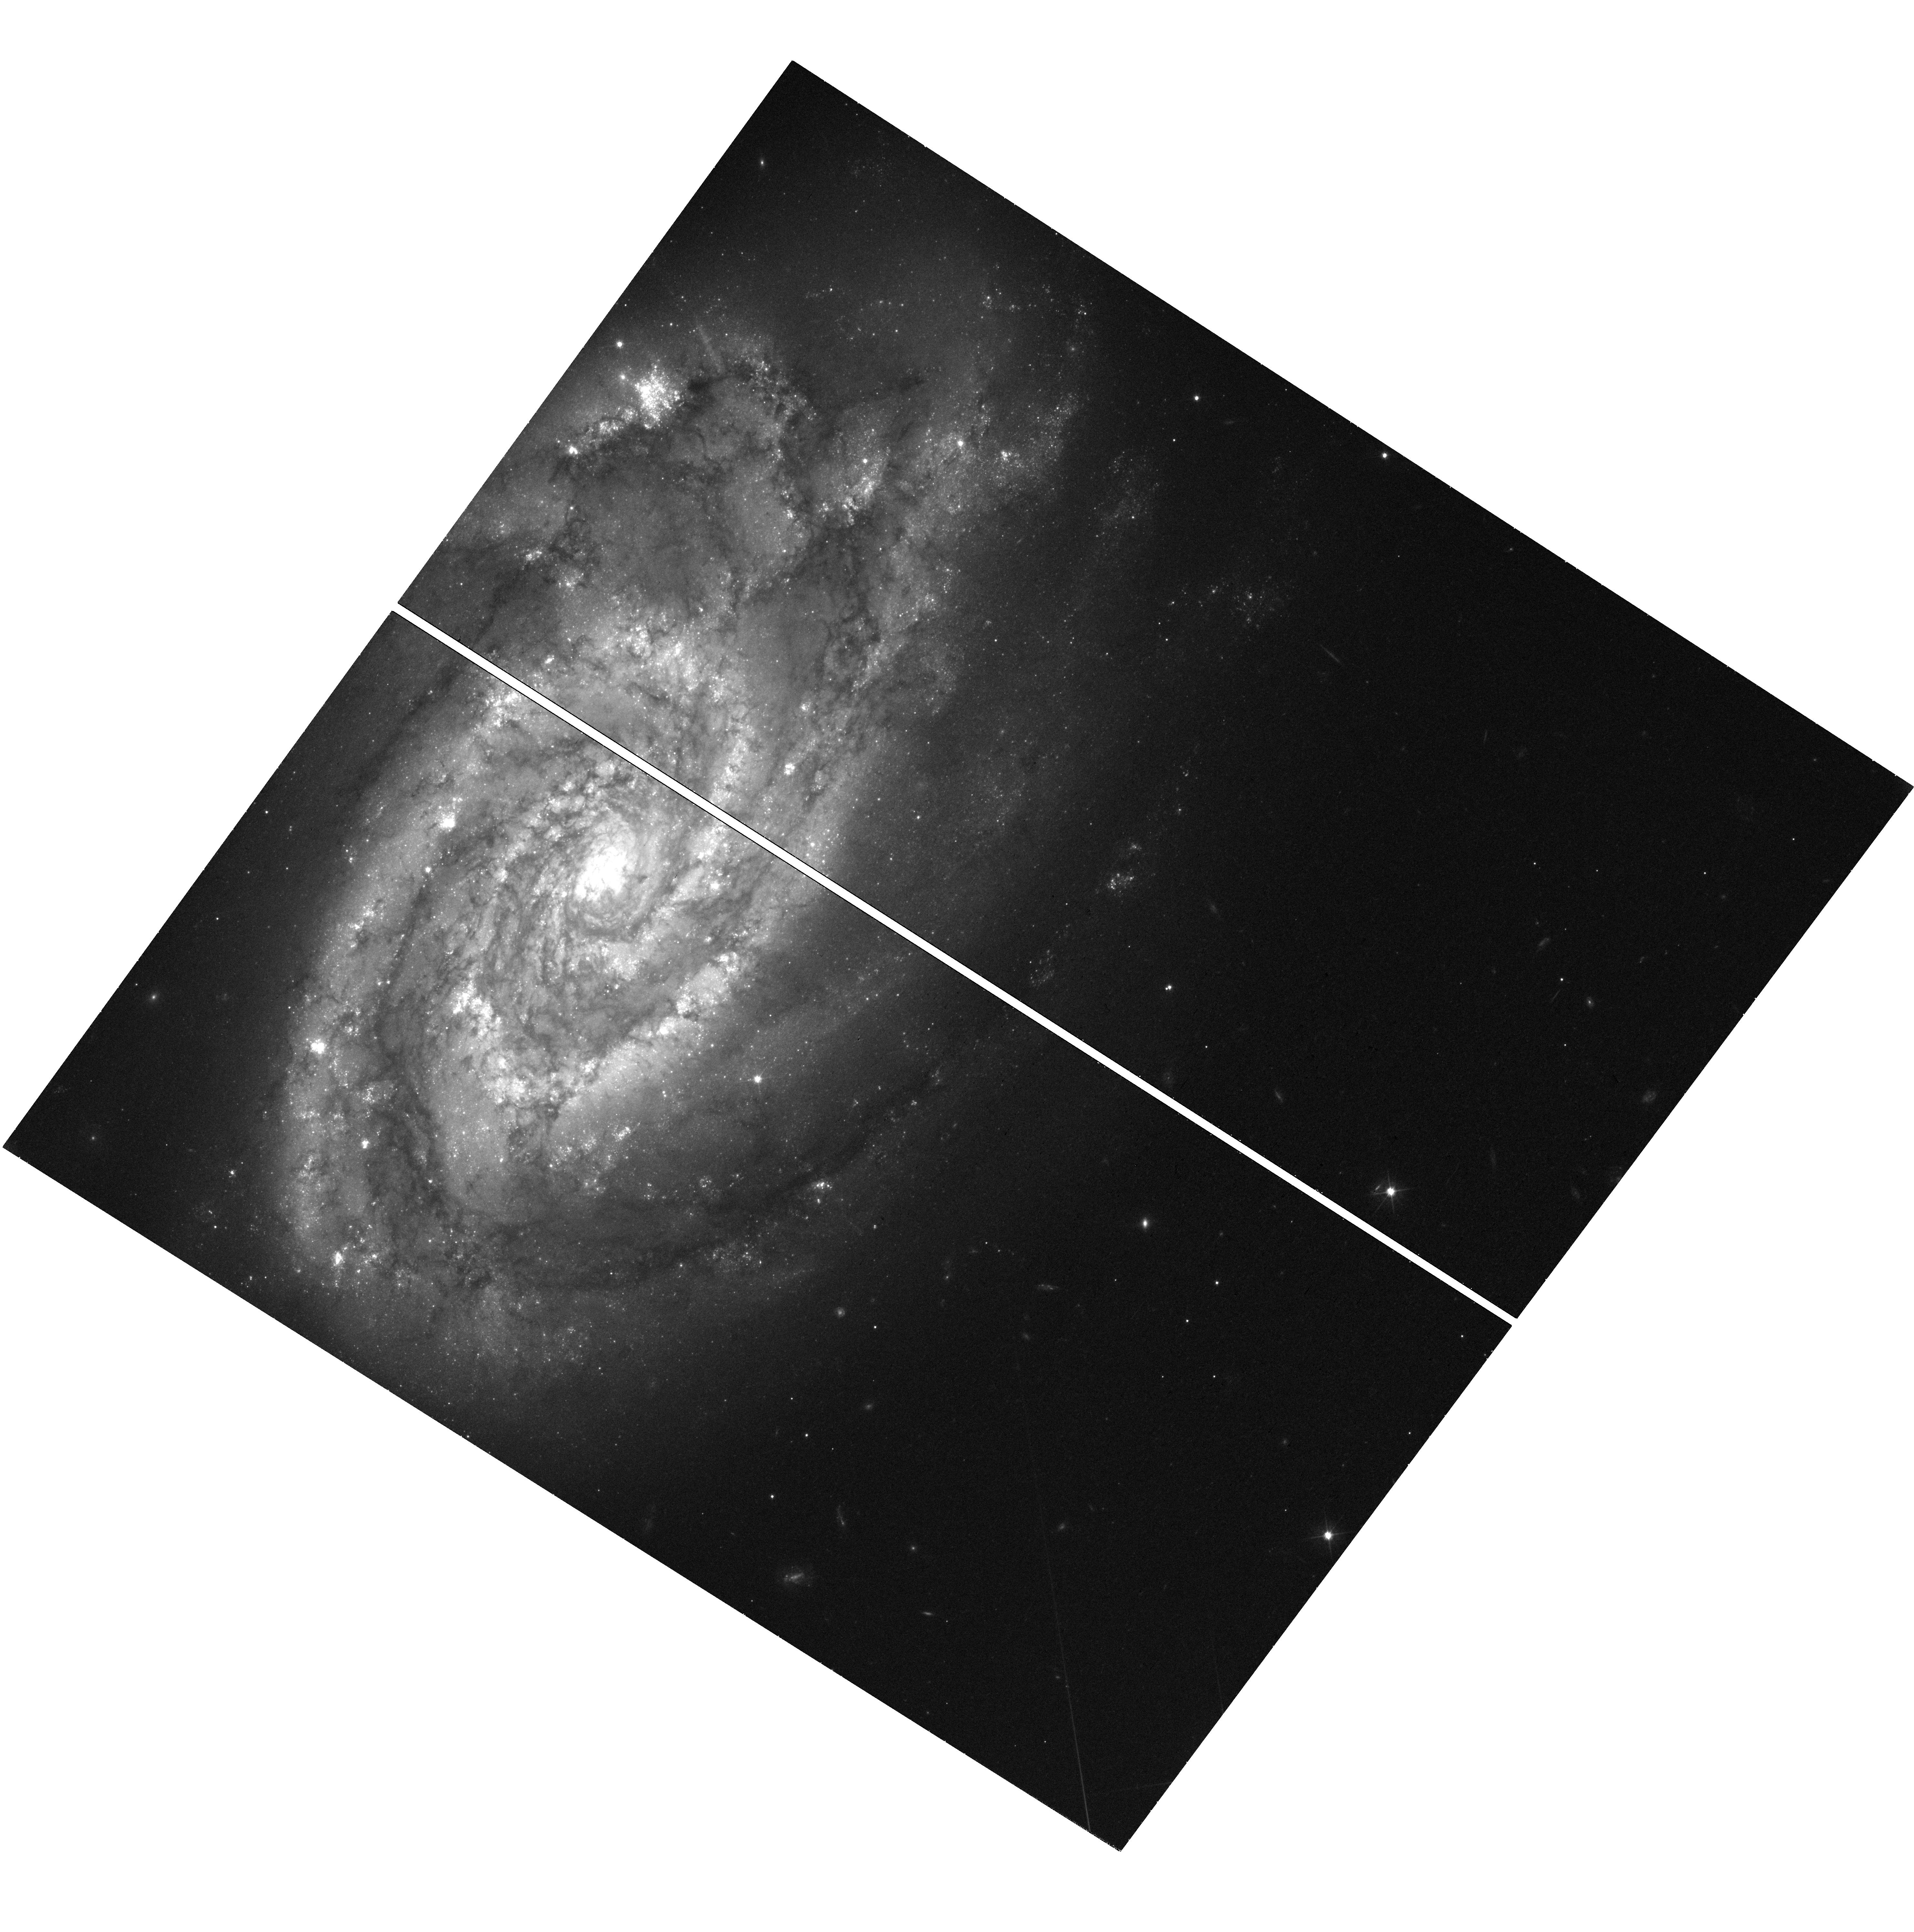
Target: SN-2017ERP. Instrument: WFC3/UVIS. Filter: F555W. Exposure: 38 min. Observation ID: hst_16903_01_wfc3_uvis_f555w_iesq01

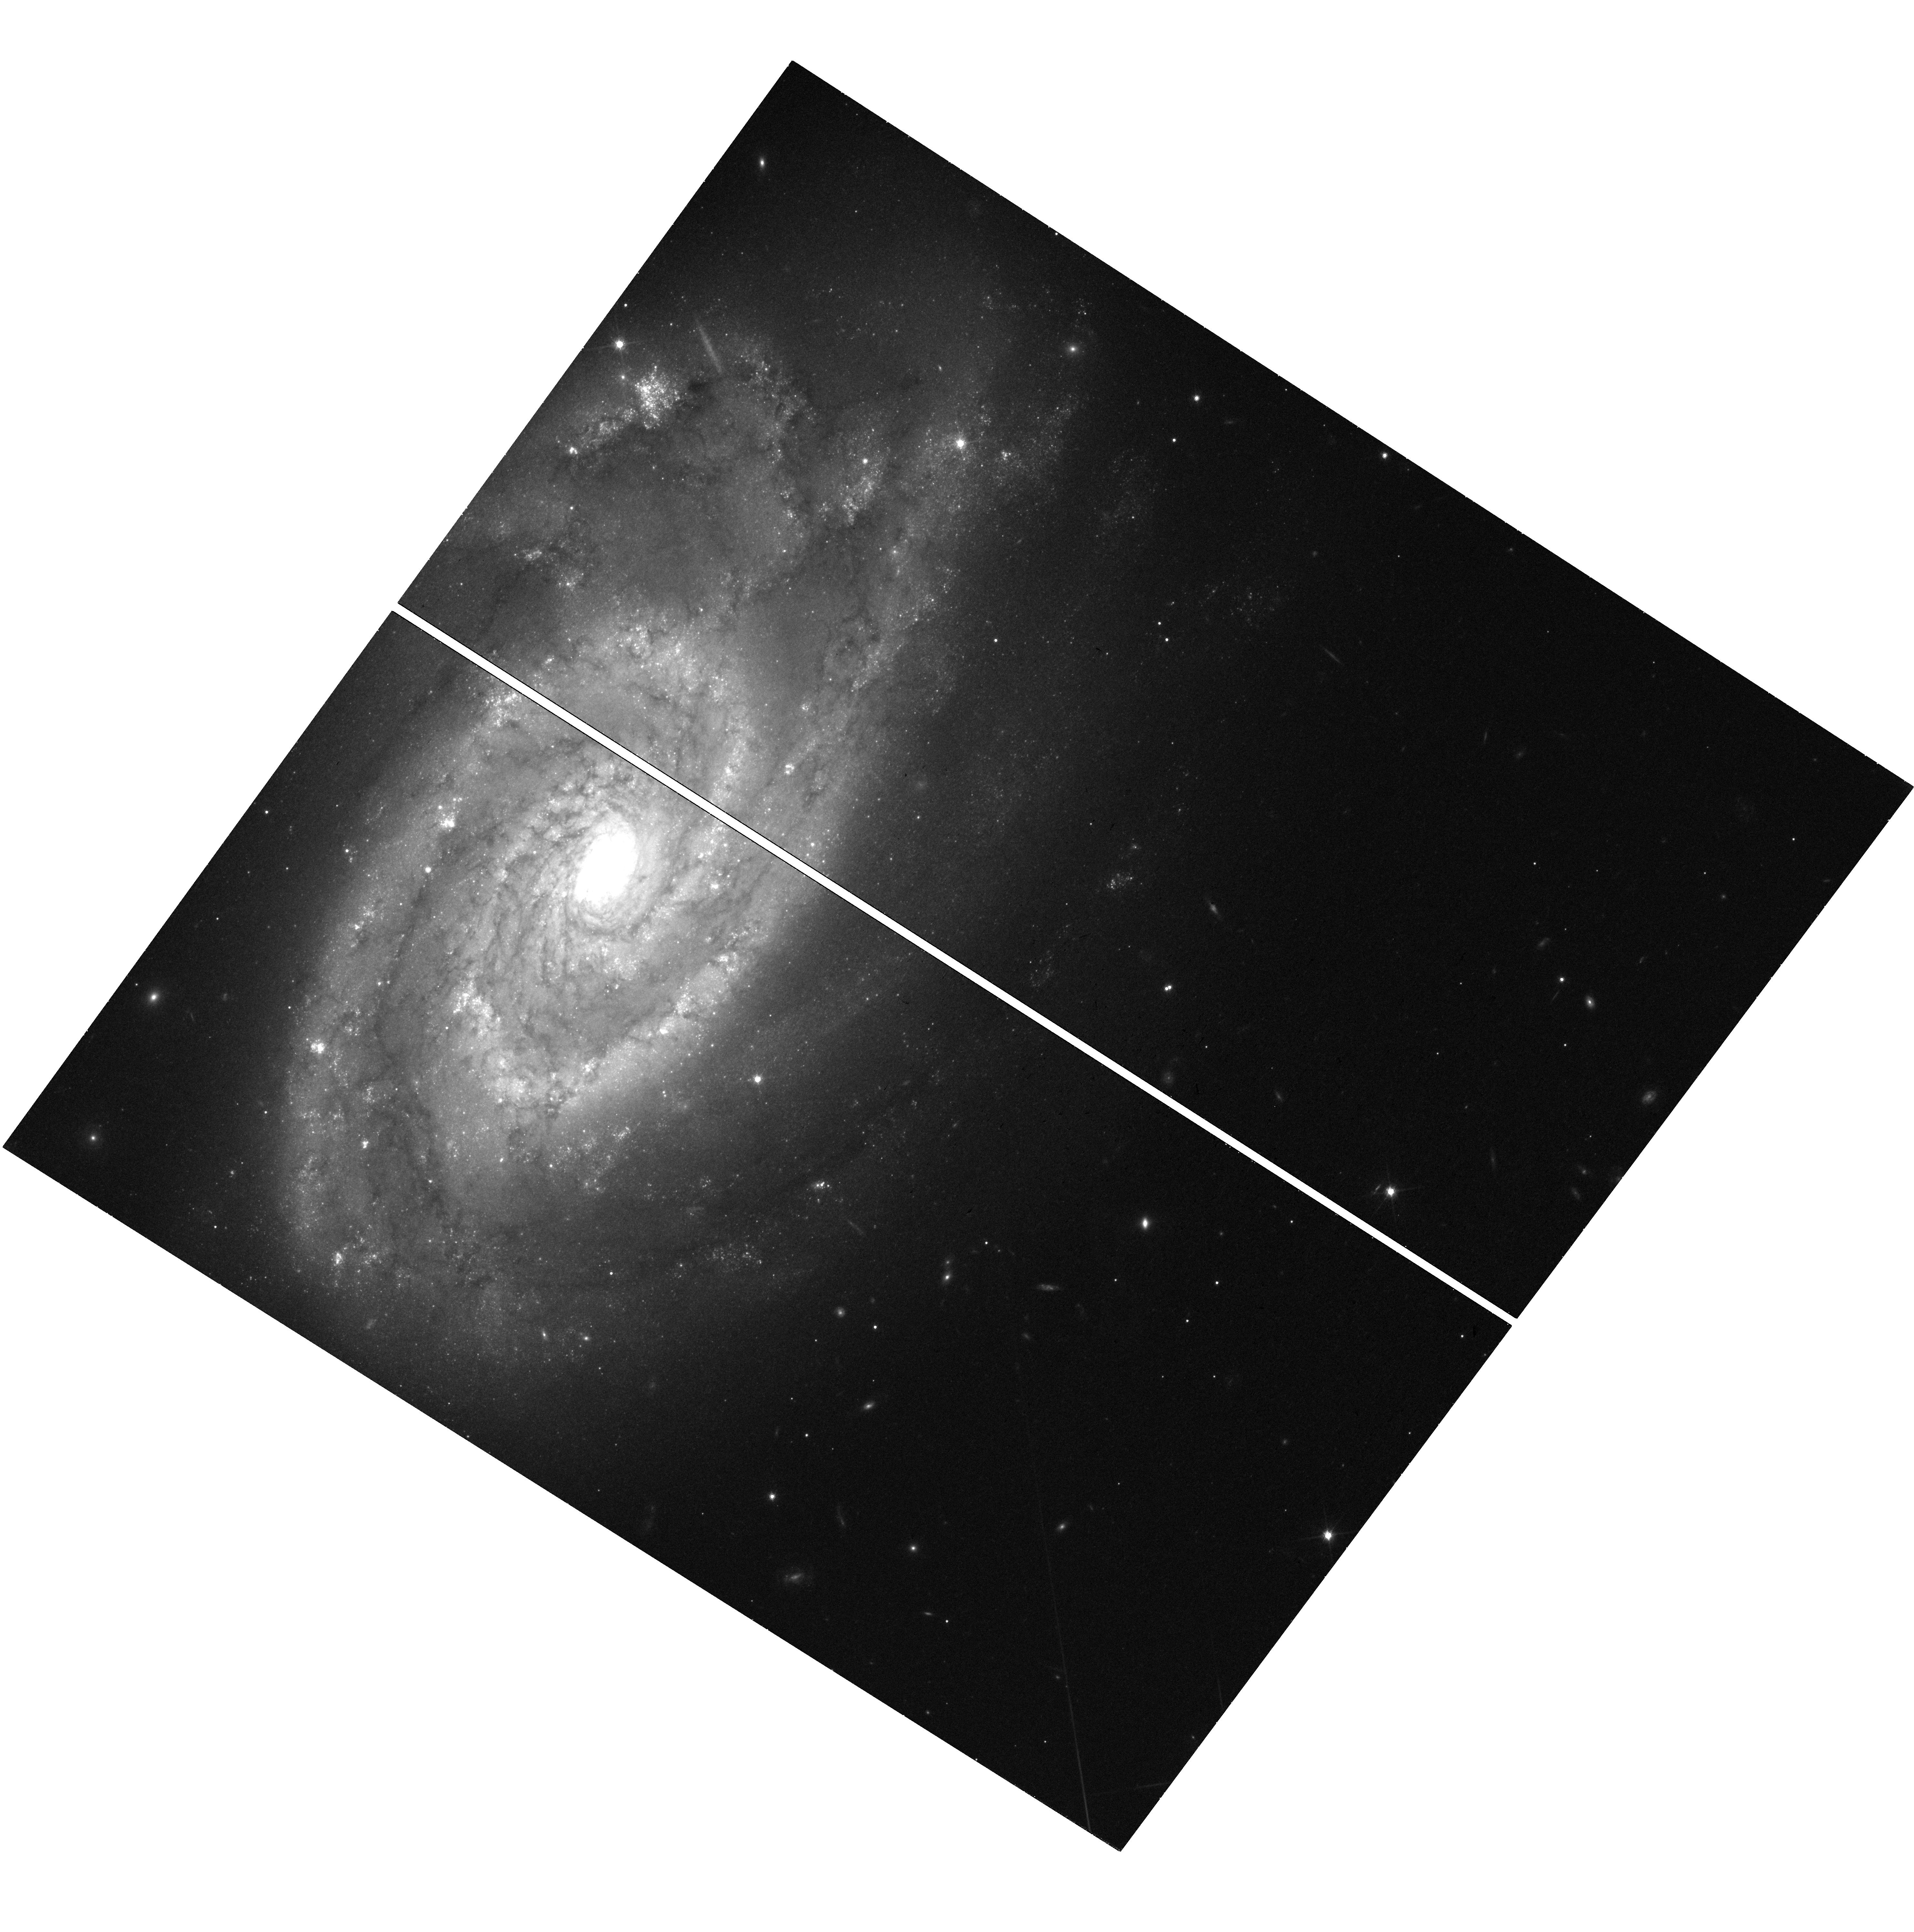
Target: SN-2017ERP. Instrument: WFC3/UVIS. Filter: F814W. Exposure: 38 min. Observation ID: hst_16903_01_wfc3_uvis_f814w_iesq01

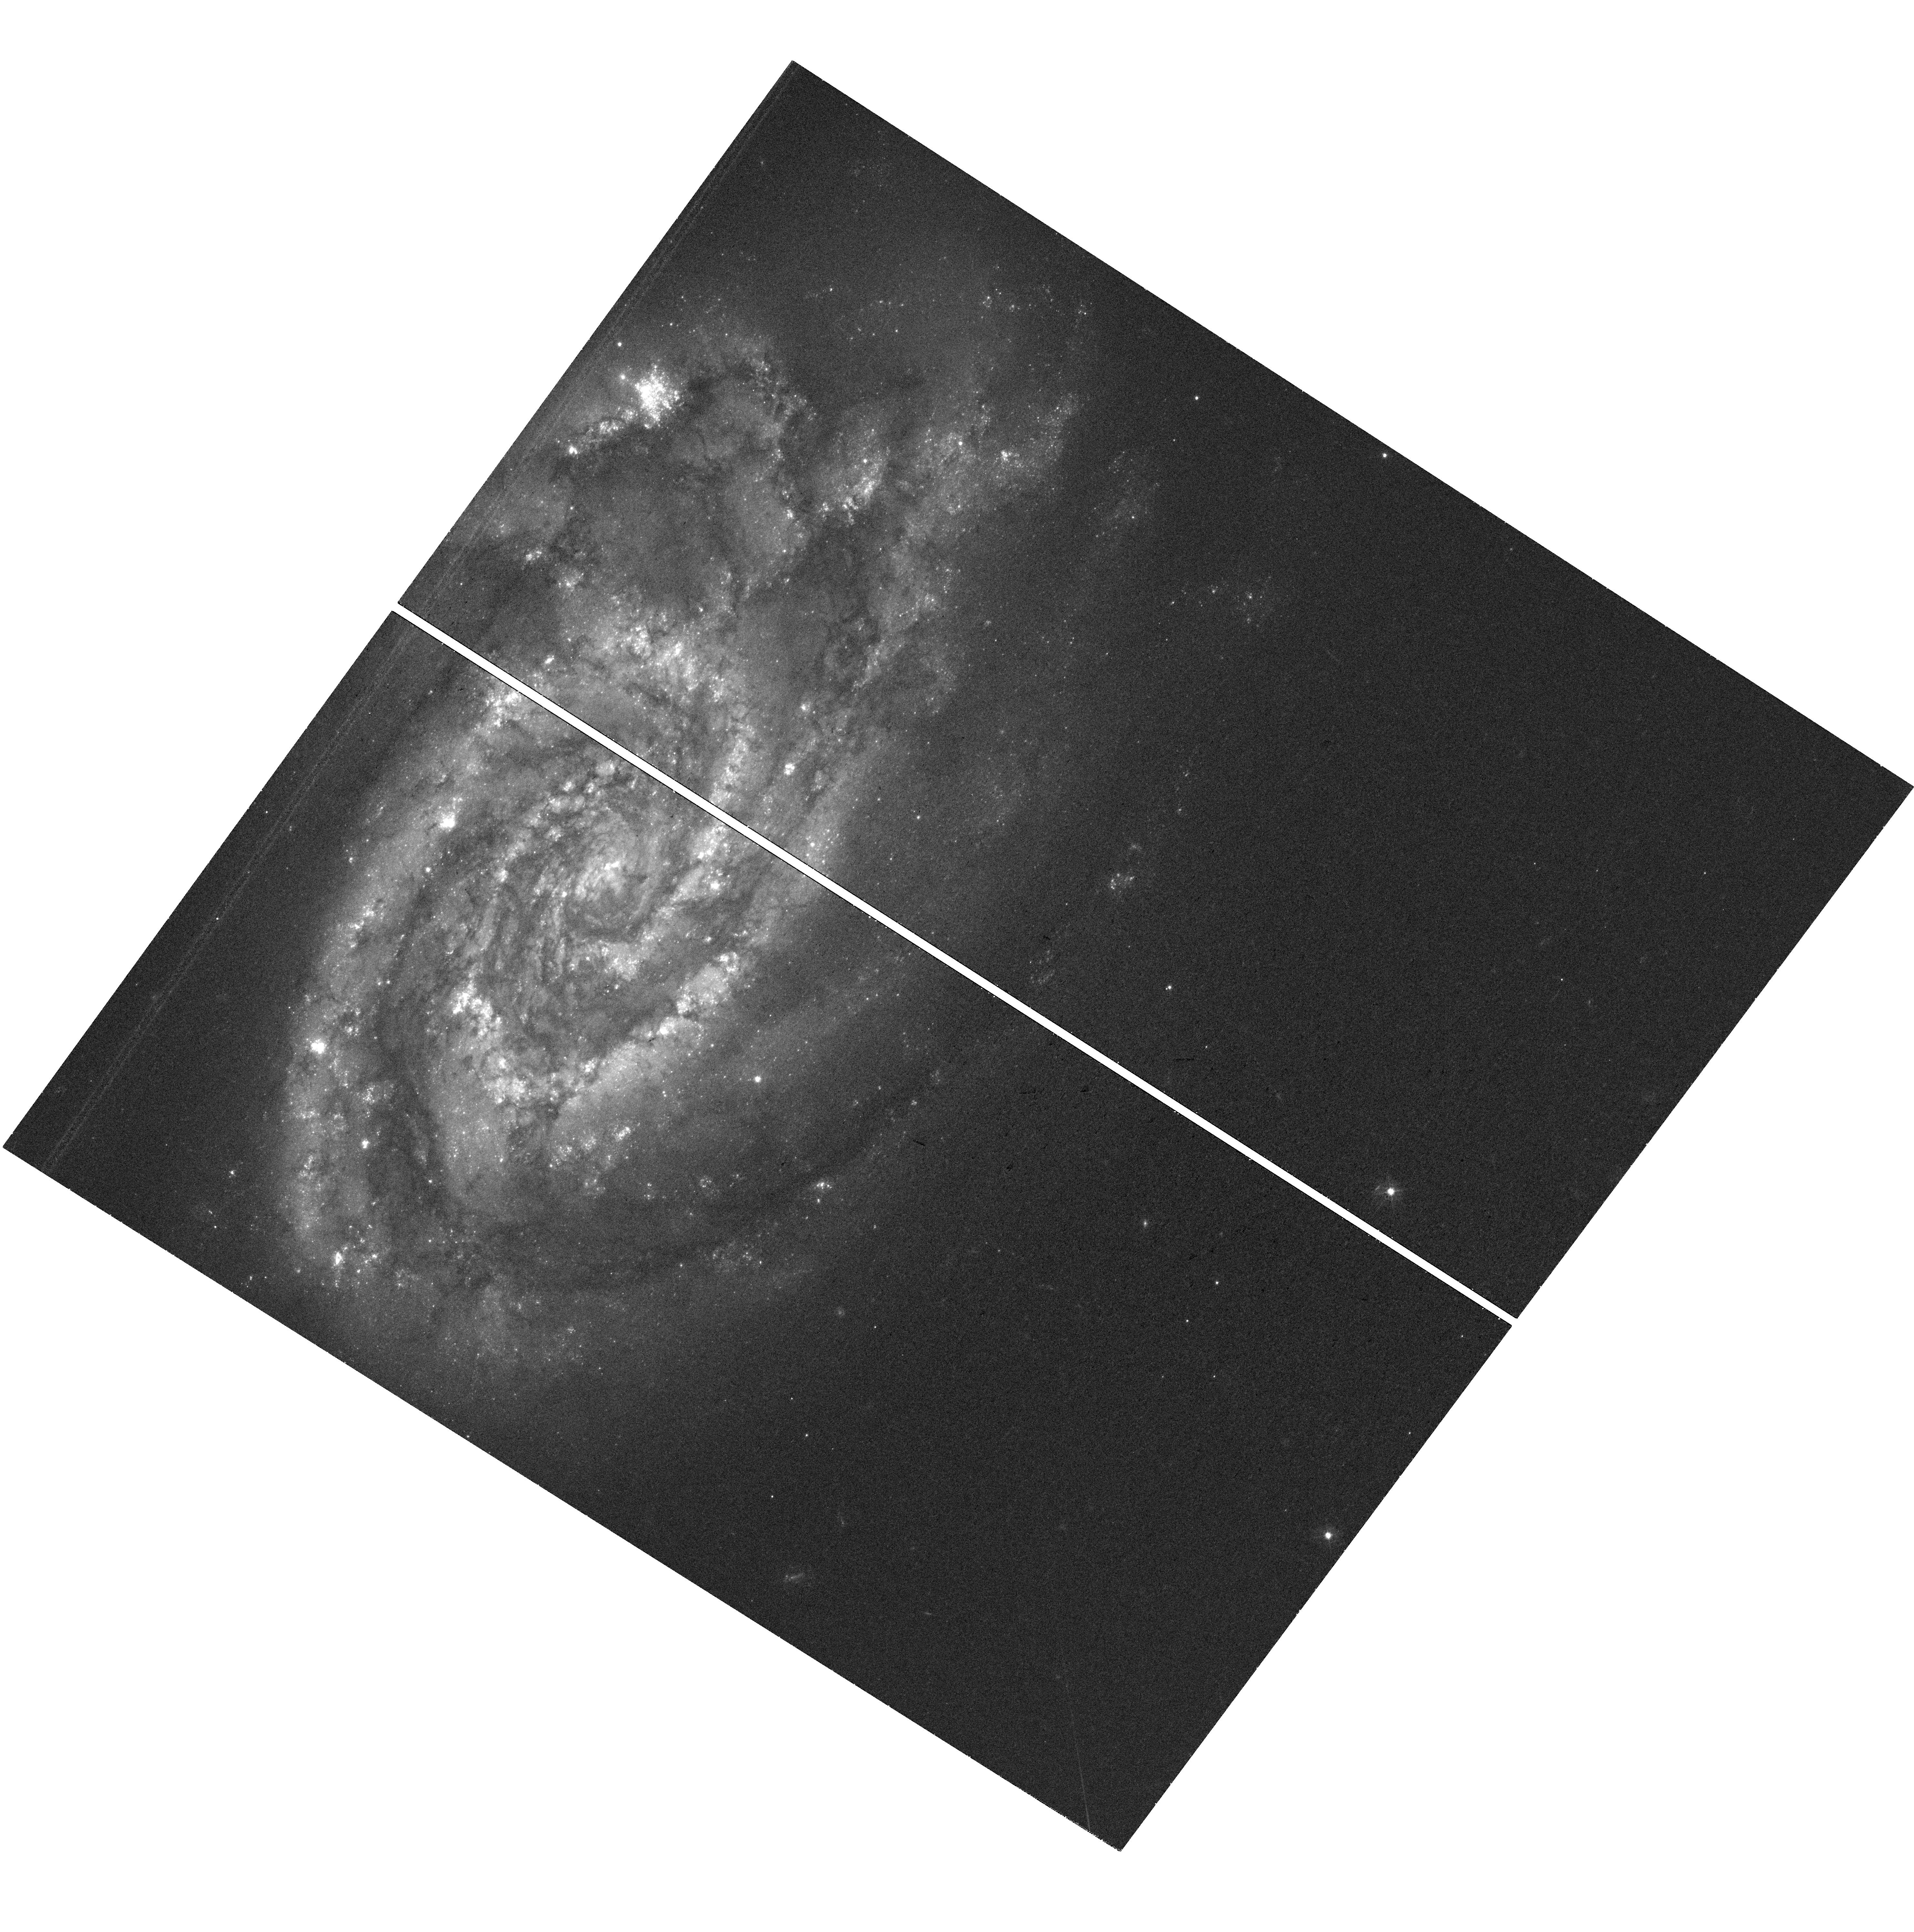
Target: SN-2017ERP. Instrument: WFC3/UVIS. Filter: F438W. Exposure: 38 min. Observation ID: hst_16903_01_wfc3_uvis_f438w_iesq01

Late-time imaging of Type Ia supernova SN 2017erp (PI: Graur, Or)

We ask for 3 WFC3/UVIS orbits to obtain F438W, F555W, and F814W images of the location of the Type Ia supernova (SN) 2017erp. We recently discovered a point source at the location of the SN in WFC3/IR observations taken during Feb. and Sep. 2021. We rule out the SN itself or a light echo. Instead, the object is consistent with a subgiant or red giant at a temperature of ~5000 K, but with an abnormally high luminosity of ~33, 000 Solar luminosities. It may be a clump of red giants or a globular cluster at or behind the location of the SN. No other SN Ia has ever been directly associated with such a stellar group. A more exciting possibility is that this object is the shock-heated surviving companion of SN 2017erp's progenitor. If so, this will be the first-ever detection of a surviving companion in a normal SN Ia. It would also provide direct evidence of the "single degenerate" channel whereby a white dwarf explodes after accreting matter from a main sequence or evolved star. WFC3/UVIS has a higher resolution than WFC3/IR, which will allow us to precisely test the object's coincidence with the SN and determine whether it is resolved or not. The images will also flesh out the object's spectral energy distribution, for a more accurate classification, temperature, and luminosity. We ask for DD time so that these observations will be scheduled during 3-10 January 2022 or 14-28 February 2022, when one last infrared visit to this field is planned. By obtaining optical and infrared images at the same time, we will gain a complete snapshot of the object at a single moment in time, providing a baseline for comparison with any future observations to test the object's variability.